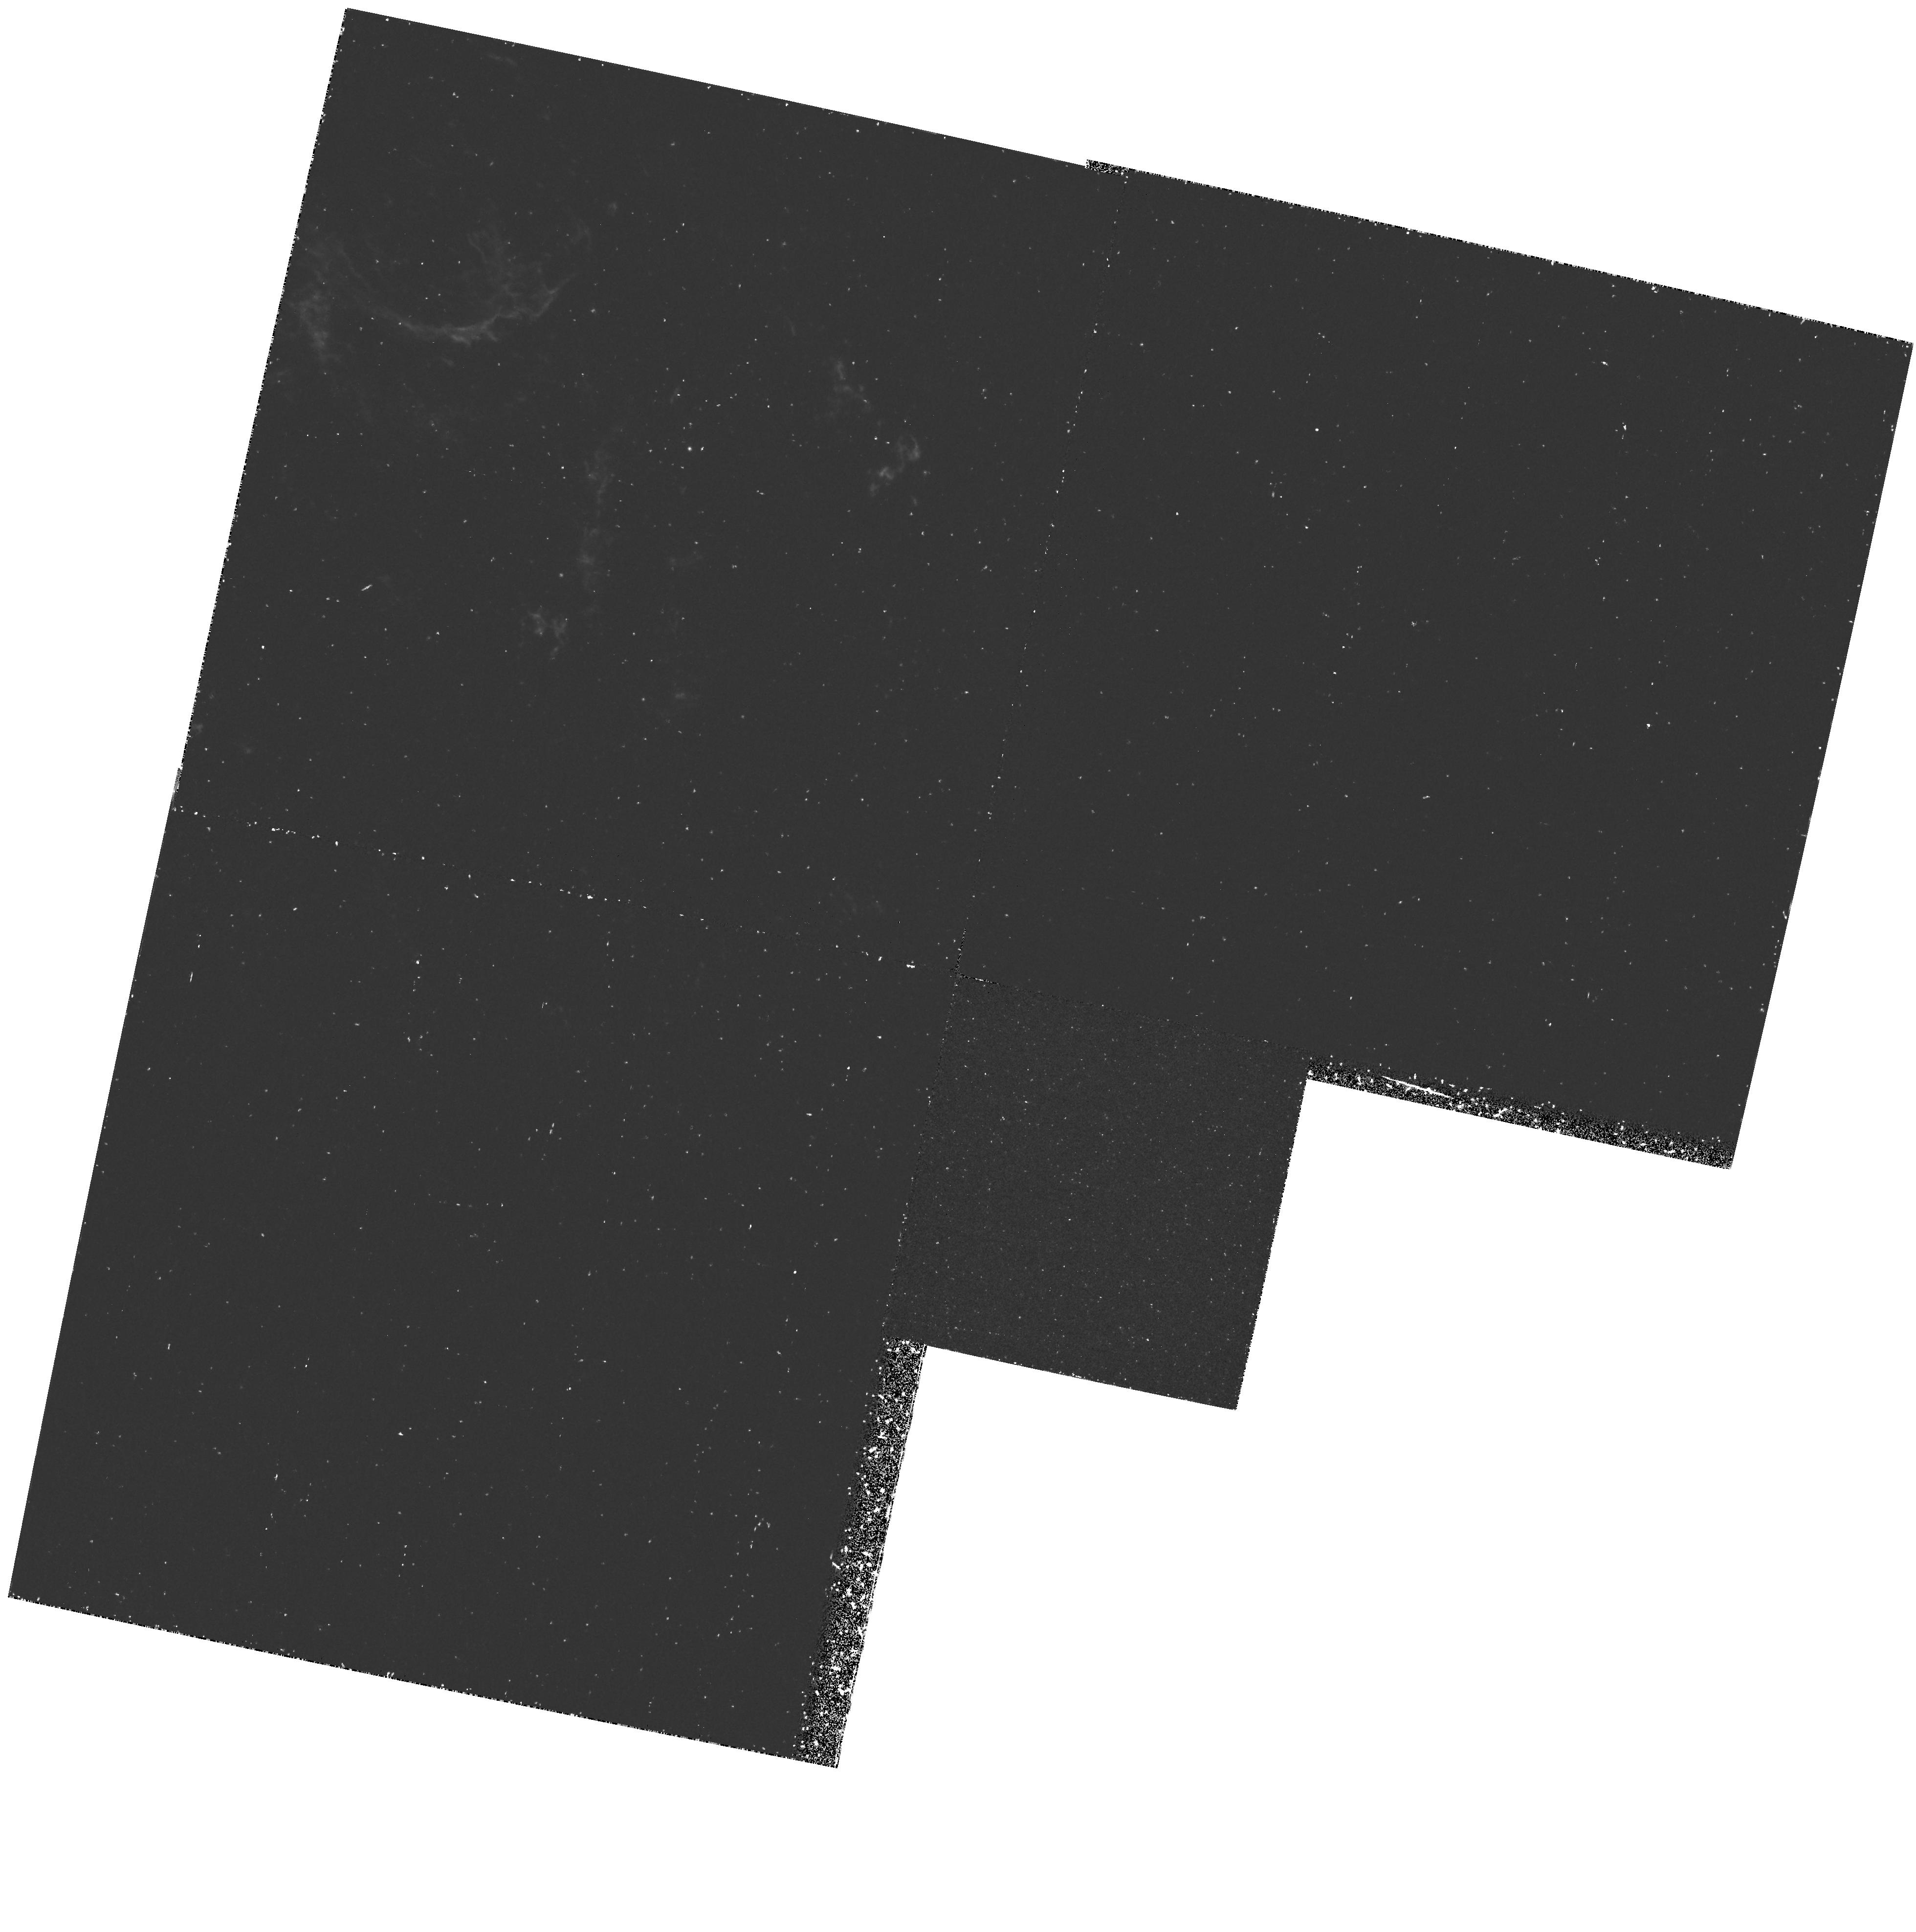
Target: N132D. Instrument: WFPC2/PC. Filter: F375N. Exposure: 1.1 h. Observation ID: hst_5365_01_wfpc2_pc_f375n_u2hm01

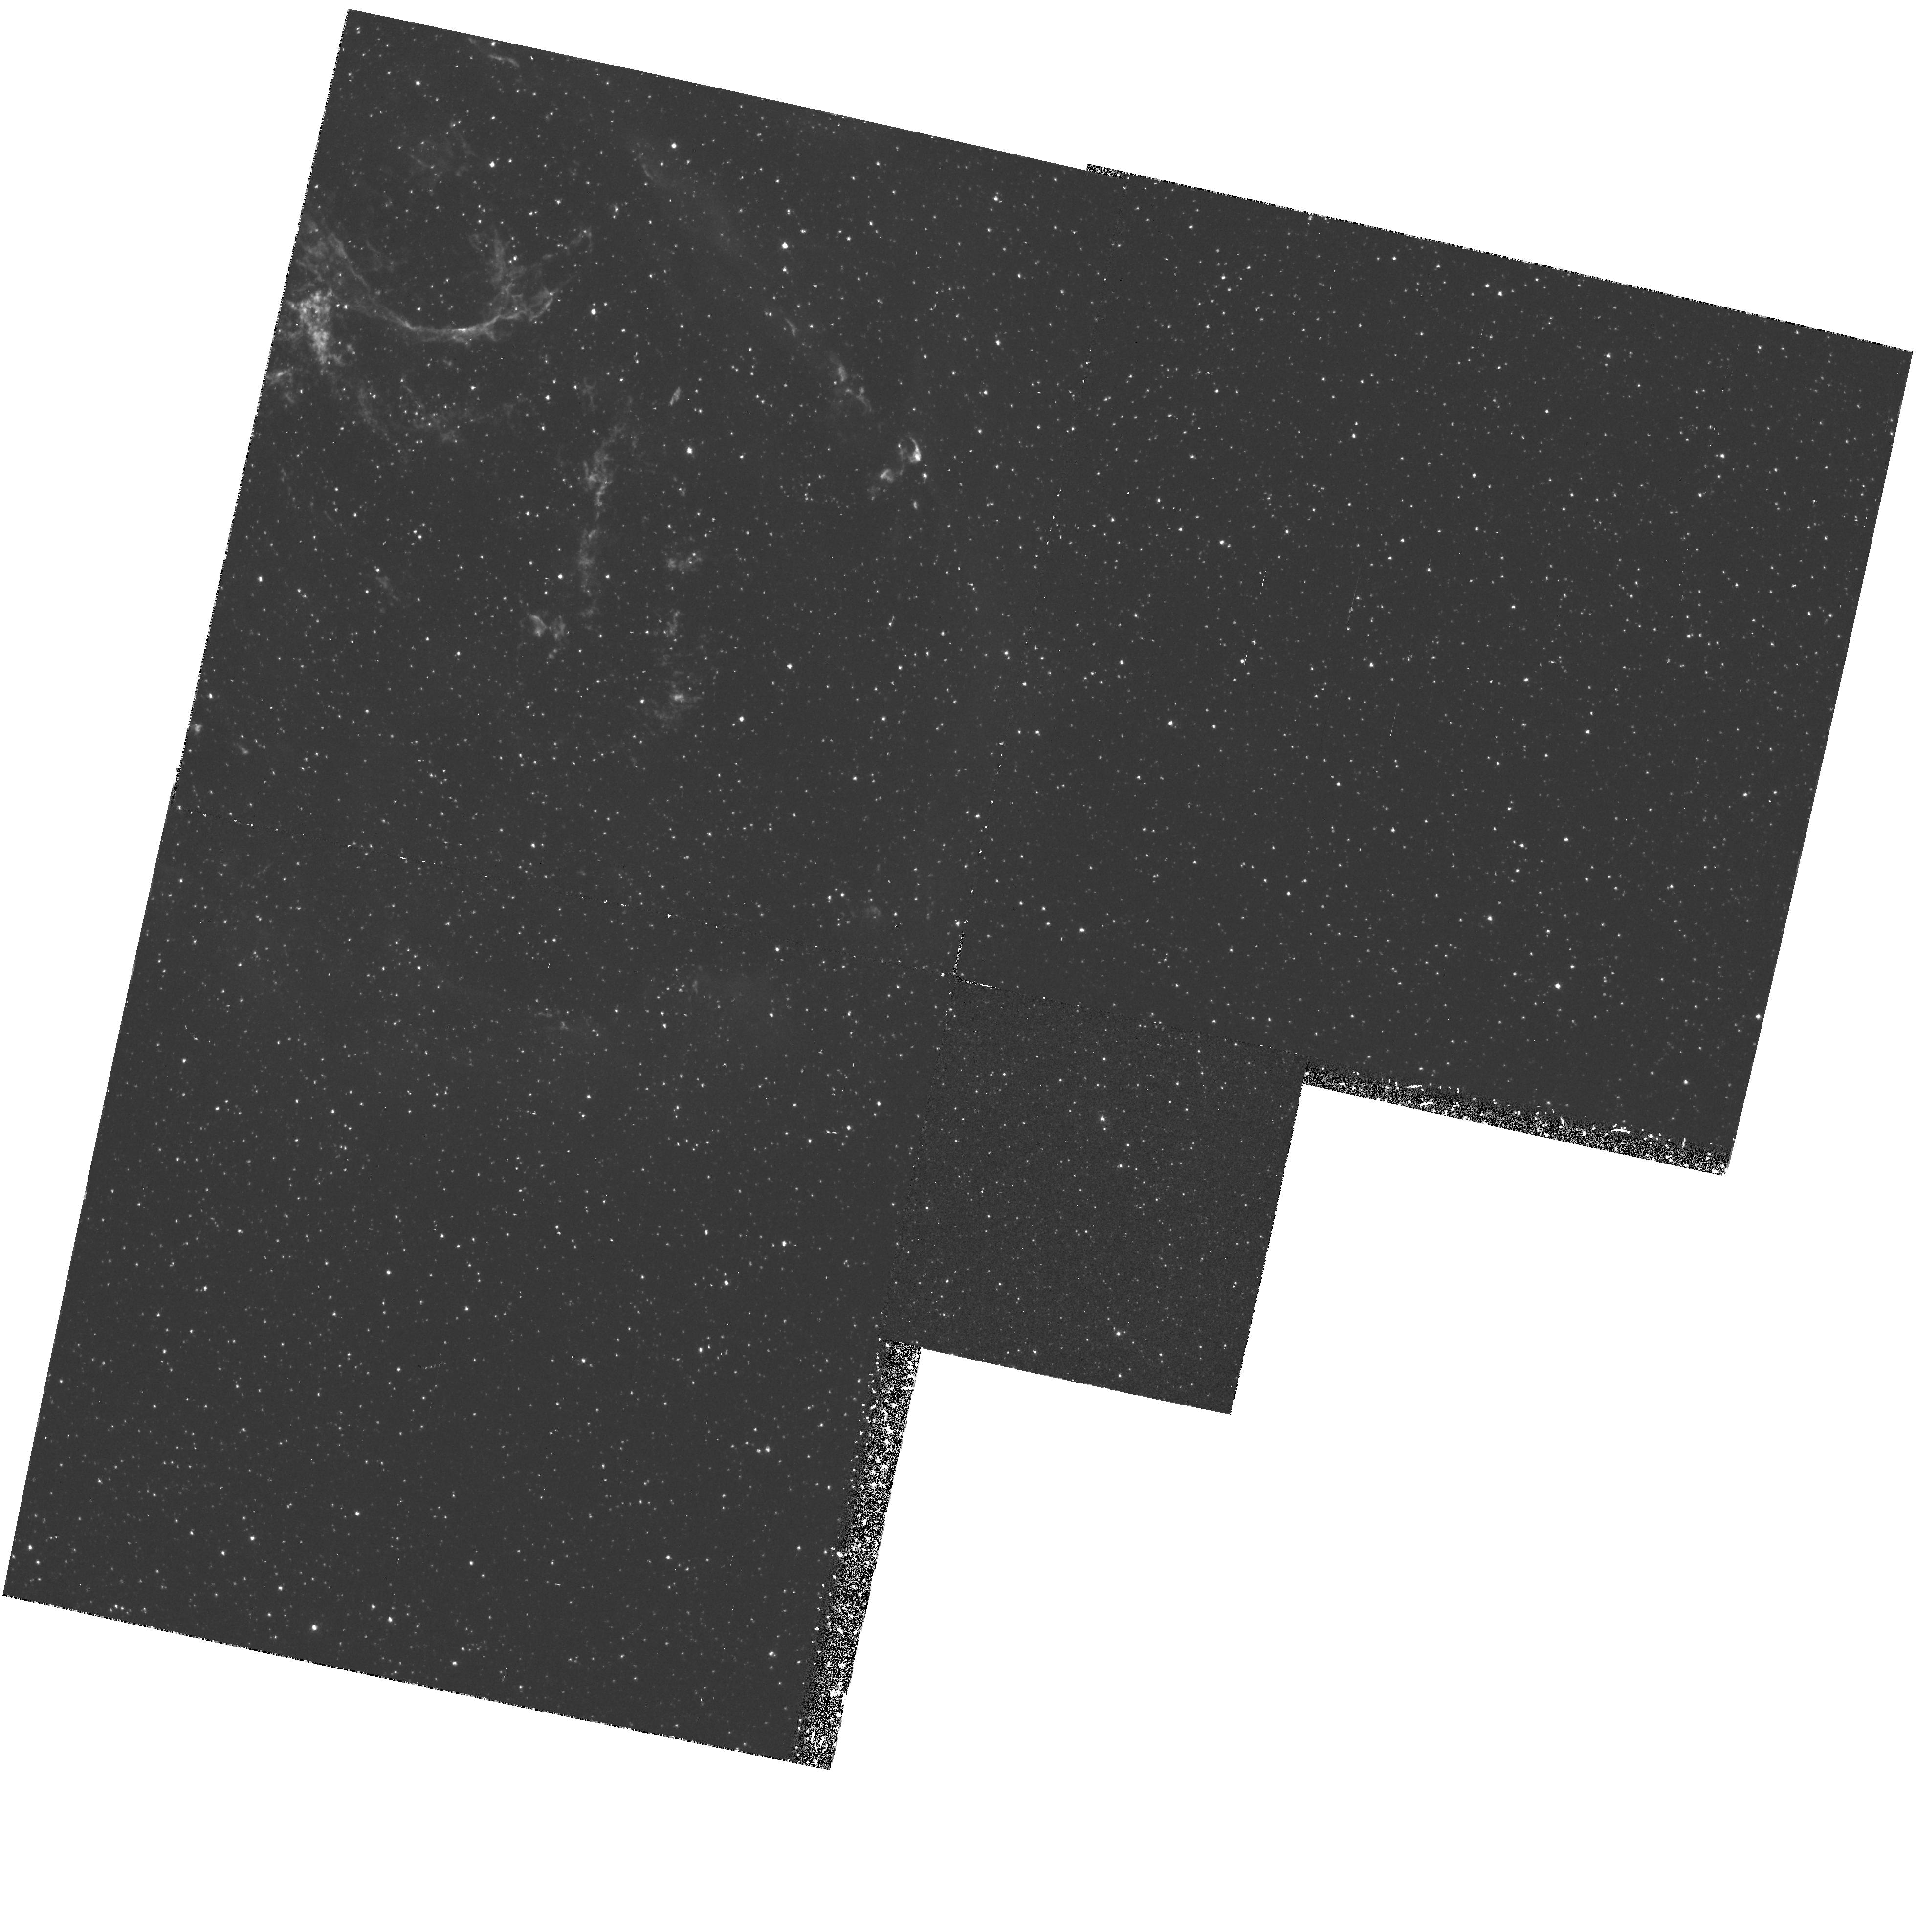
Target: N132D. Instrument: WFPC2/PC. Filter: F502N. Exposure: 1 h. Observation ID: hst_5365_01_wfpc2_pc_f502n_u2hm01

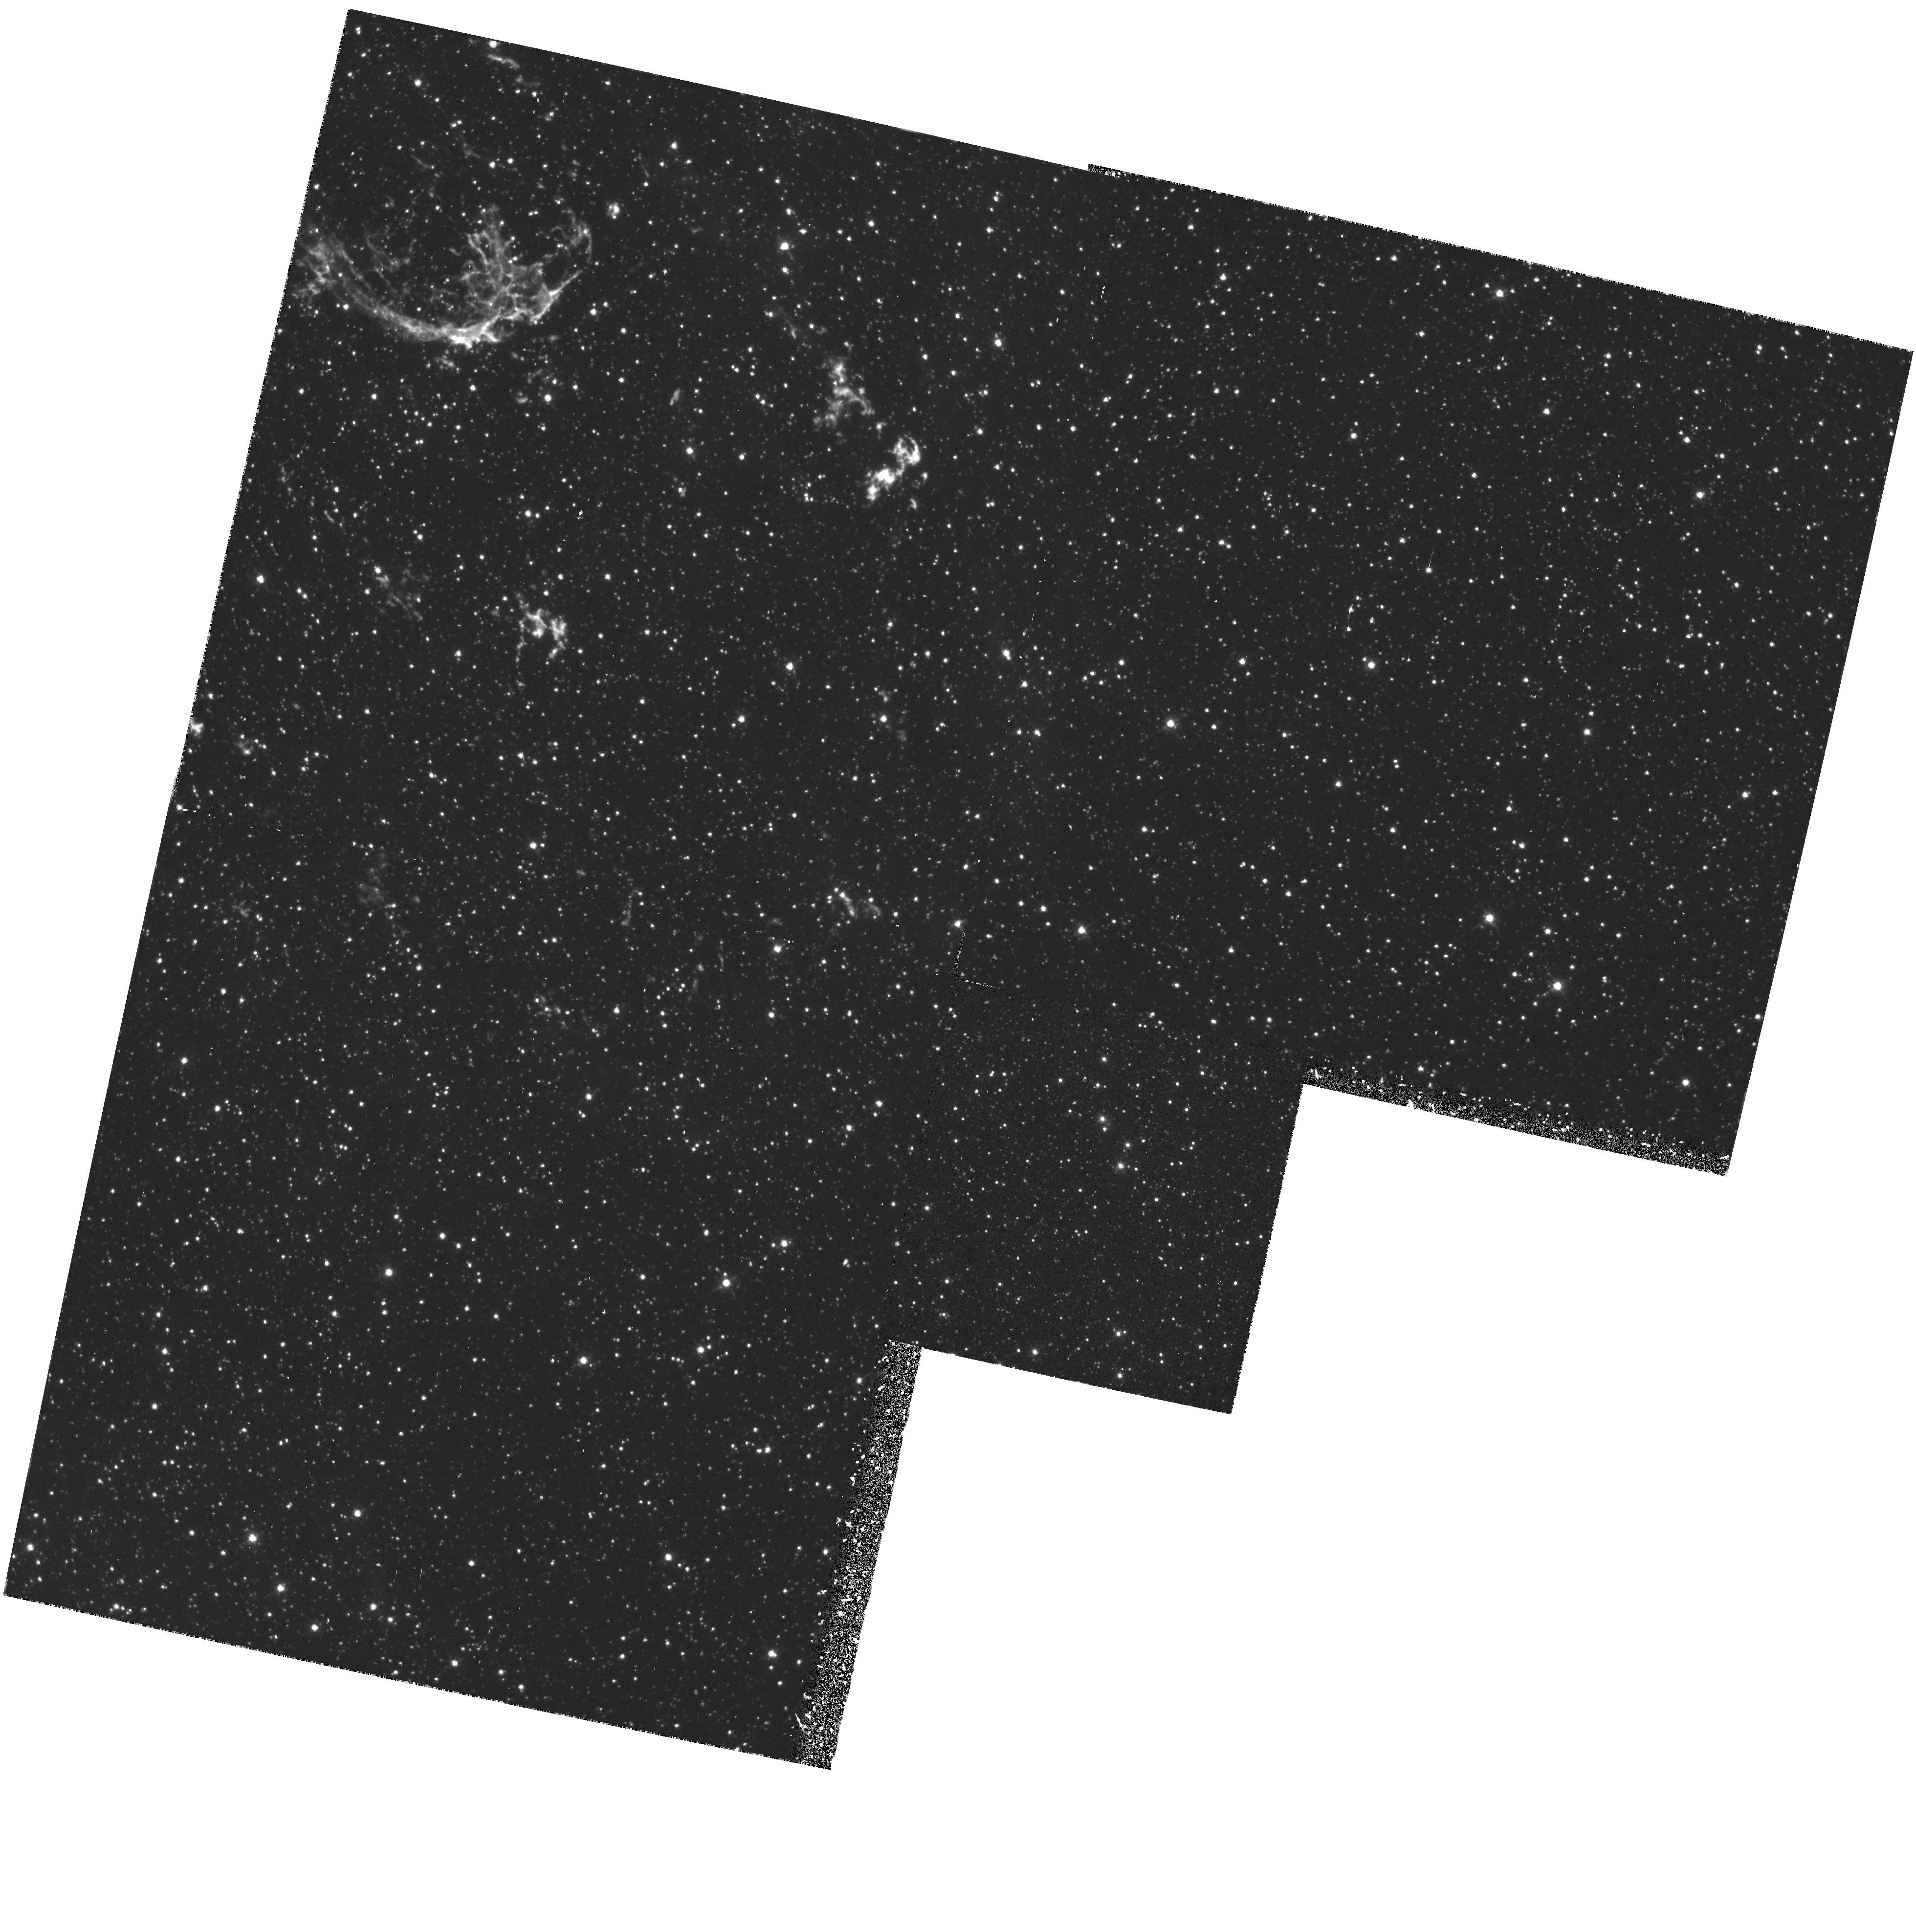
Target: N132D. Instrument: WFPC2/PC. Filter: F673N. Exposure: 1 h. Observation ID: hst_5365_01_wfpc2_pc_f673n_u2hm01

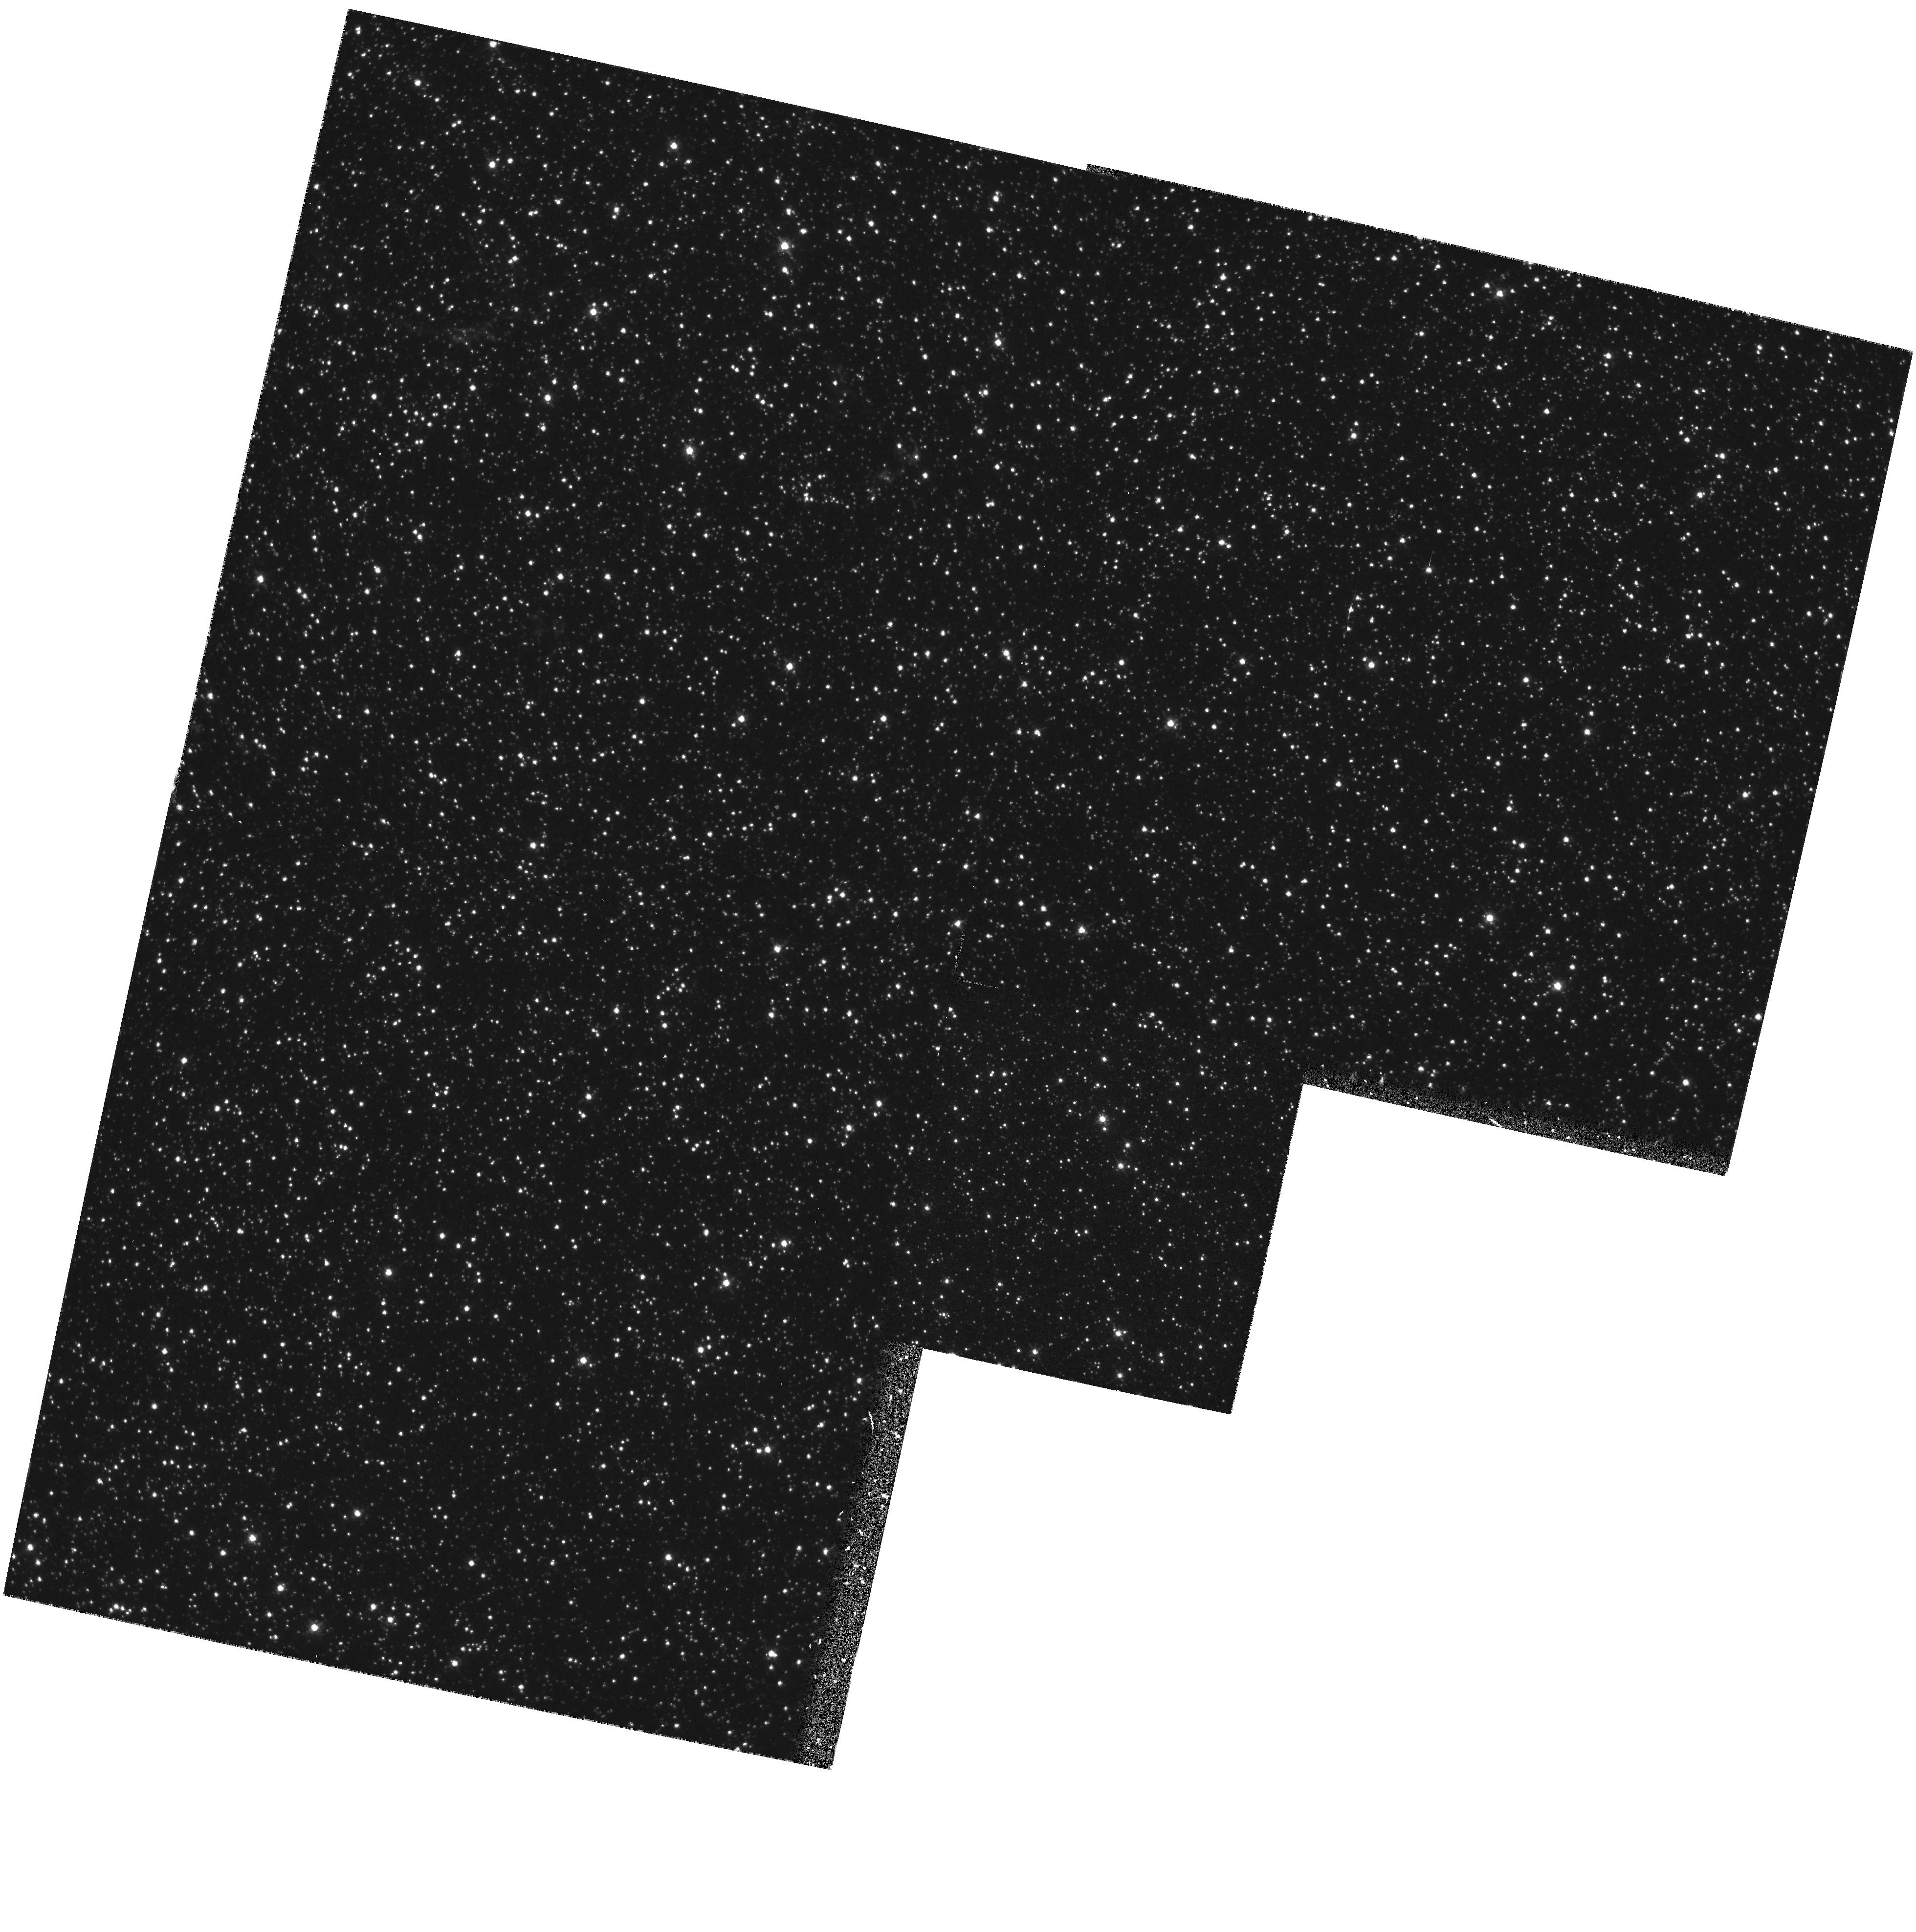
Target: N132D. Instrument: WFPC2/PC. Filter: F547M. Exposure: 13 min. Observation ID: hst_5365_01_wfpc2_pc_f547m_u2hm01

PROBING EXCITATION MECHANISMS AND ABUNDANCES IN YOUNG MAGELLANIC CLOUD SNRS - CYCLE 4 MED:EARLY ACQ FOR 5607 (PI: Blair, William P.)

We will obtain WFPC2 images and FOS spectra of a young, oxygen- rich supernova remnant called N132D in the Magellanic Cloud. The images will be used to study fine-scale spatial and ionization structures within the knotty filaments, and also provide EARLY ACQ exposures for the spectroscopy. The FOS will be used to obtain UV/optical spectra of chemically and kinematically distinct knots in the object. Only HST has the resolution necessary to isolate individual knots for study. Having UV and optical data with the same apertures in the same positions will for the first time provide reliable relative intensities of UV and optical lines for comparison with theoretical models. This will provide a critical test of the emission mechanisms and allow us to derive reliable elemental abundances. The HST data will provide important tests of theories of nucleosynthesis in massive stars and will allow an improved understanding of the dynamics of SN explosions and mixing in the ejecta.